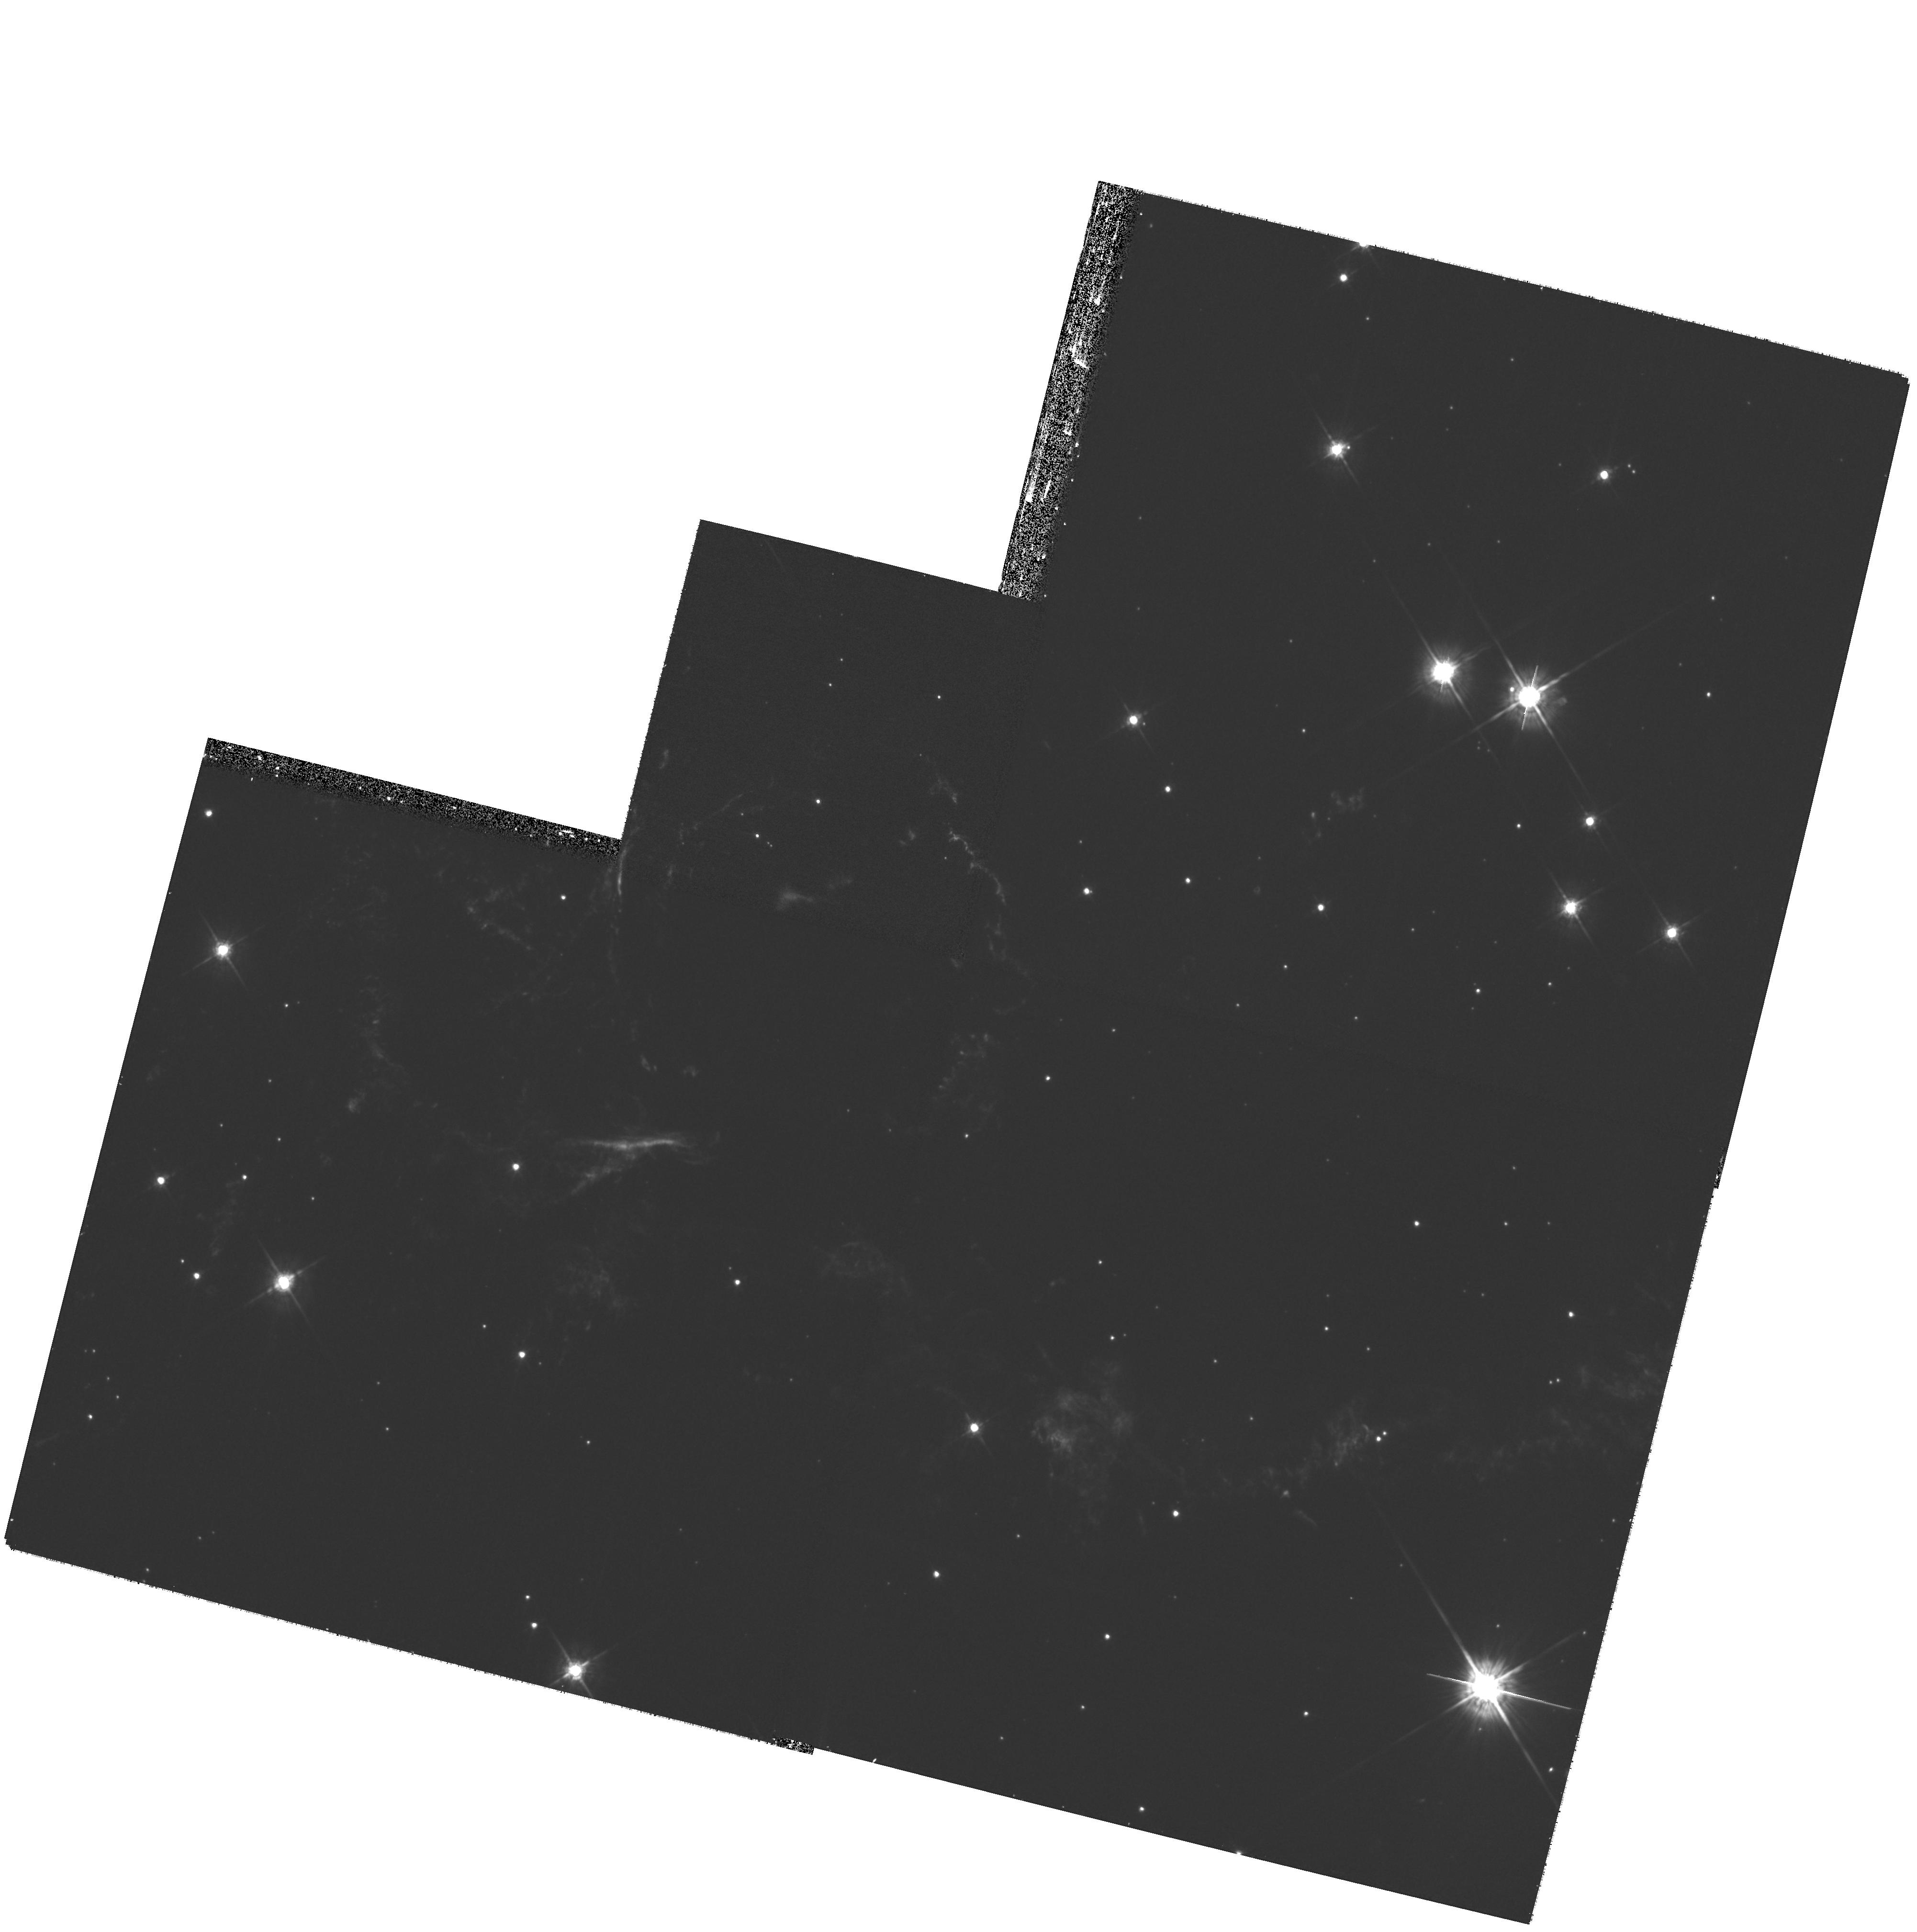
Target: CAS-A-SOUTH
Instrument: WFPC2/PC
Filter: F675W
Exposure: 40 min
Observation ID: hst_11337_01_wfpc2_pc_f675w_ua5k01

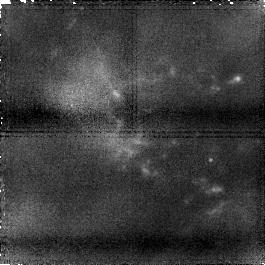
Target: CAS-A-NW-NIC1-A
Instrument: NICMOS/NIC1
Filter: F145M
Exposure: 60 min
Observation ID: na5kb3010

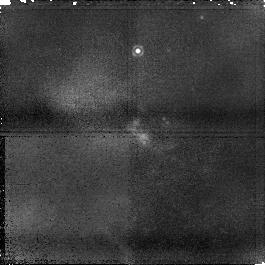
Target: CAS-A-WEST-NIC1-A
Instrument: NICMOS/NIC1
Filter: F145M
Exposure: 60 min
Observation ID: na5kb2010

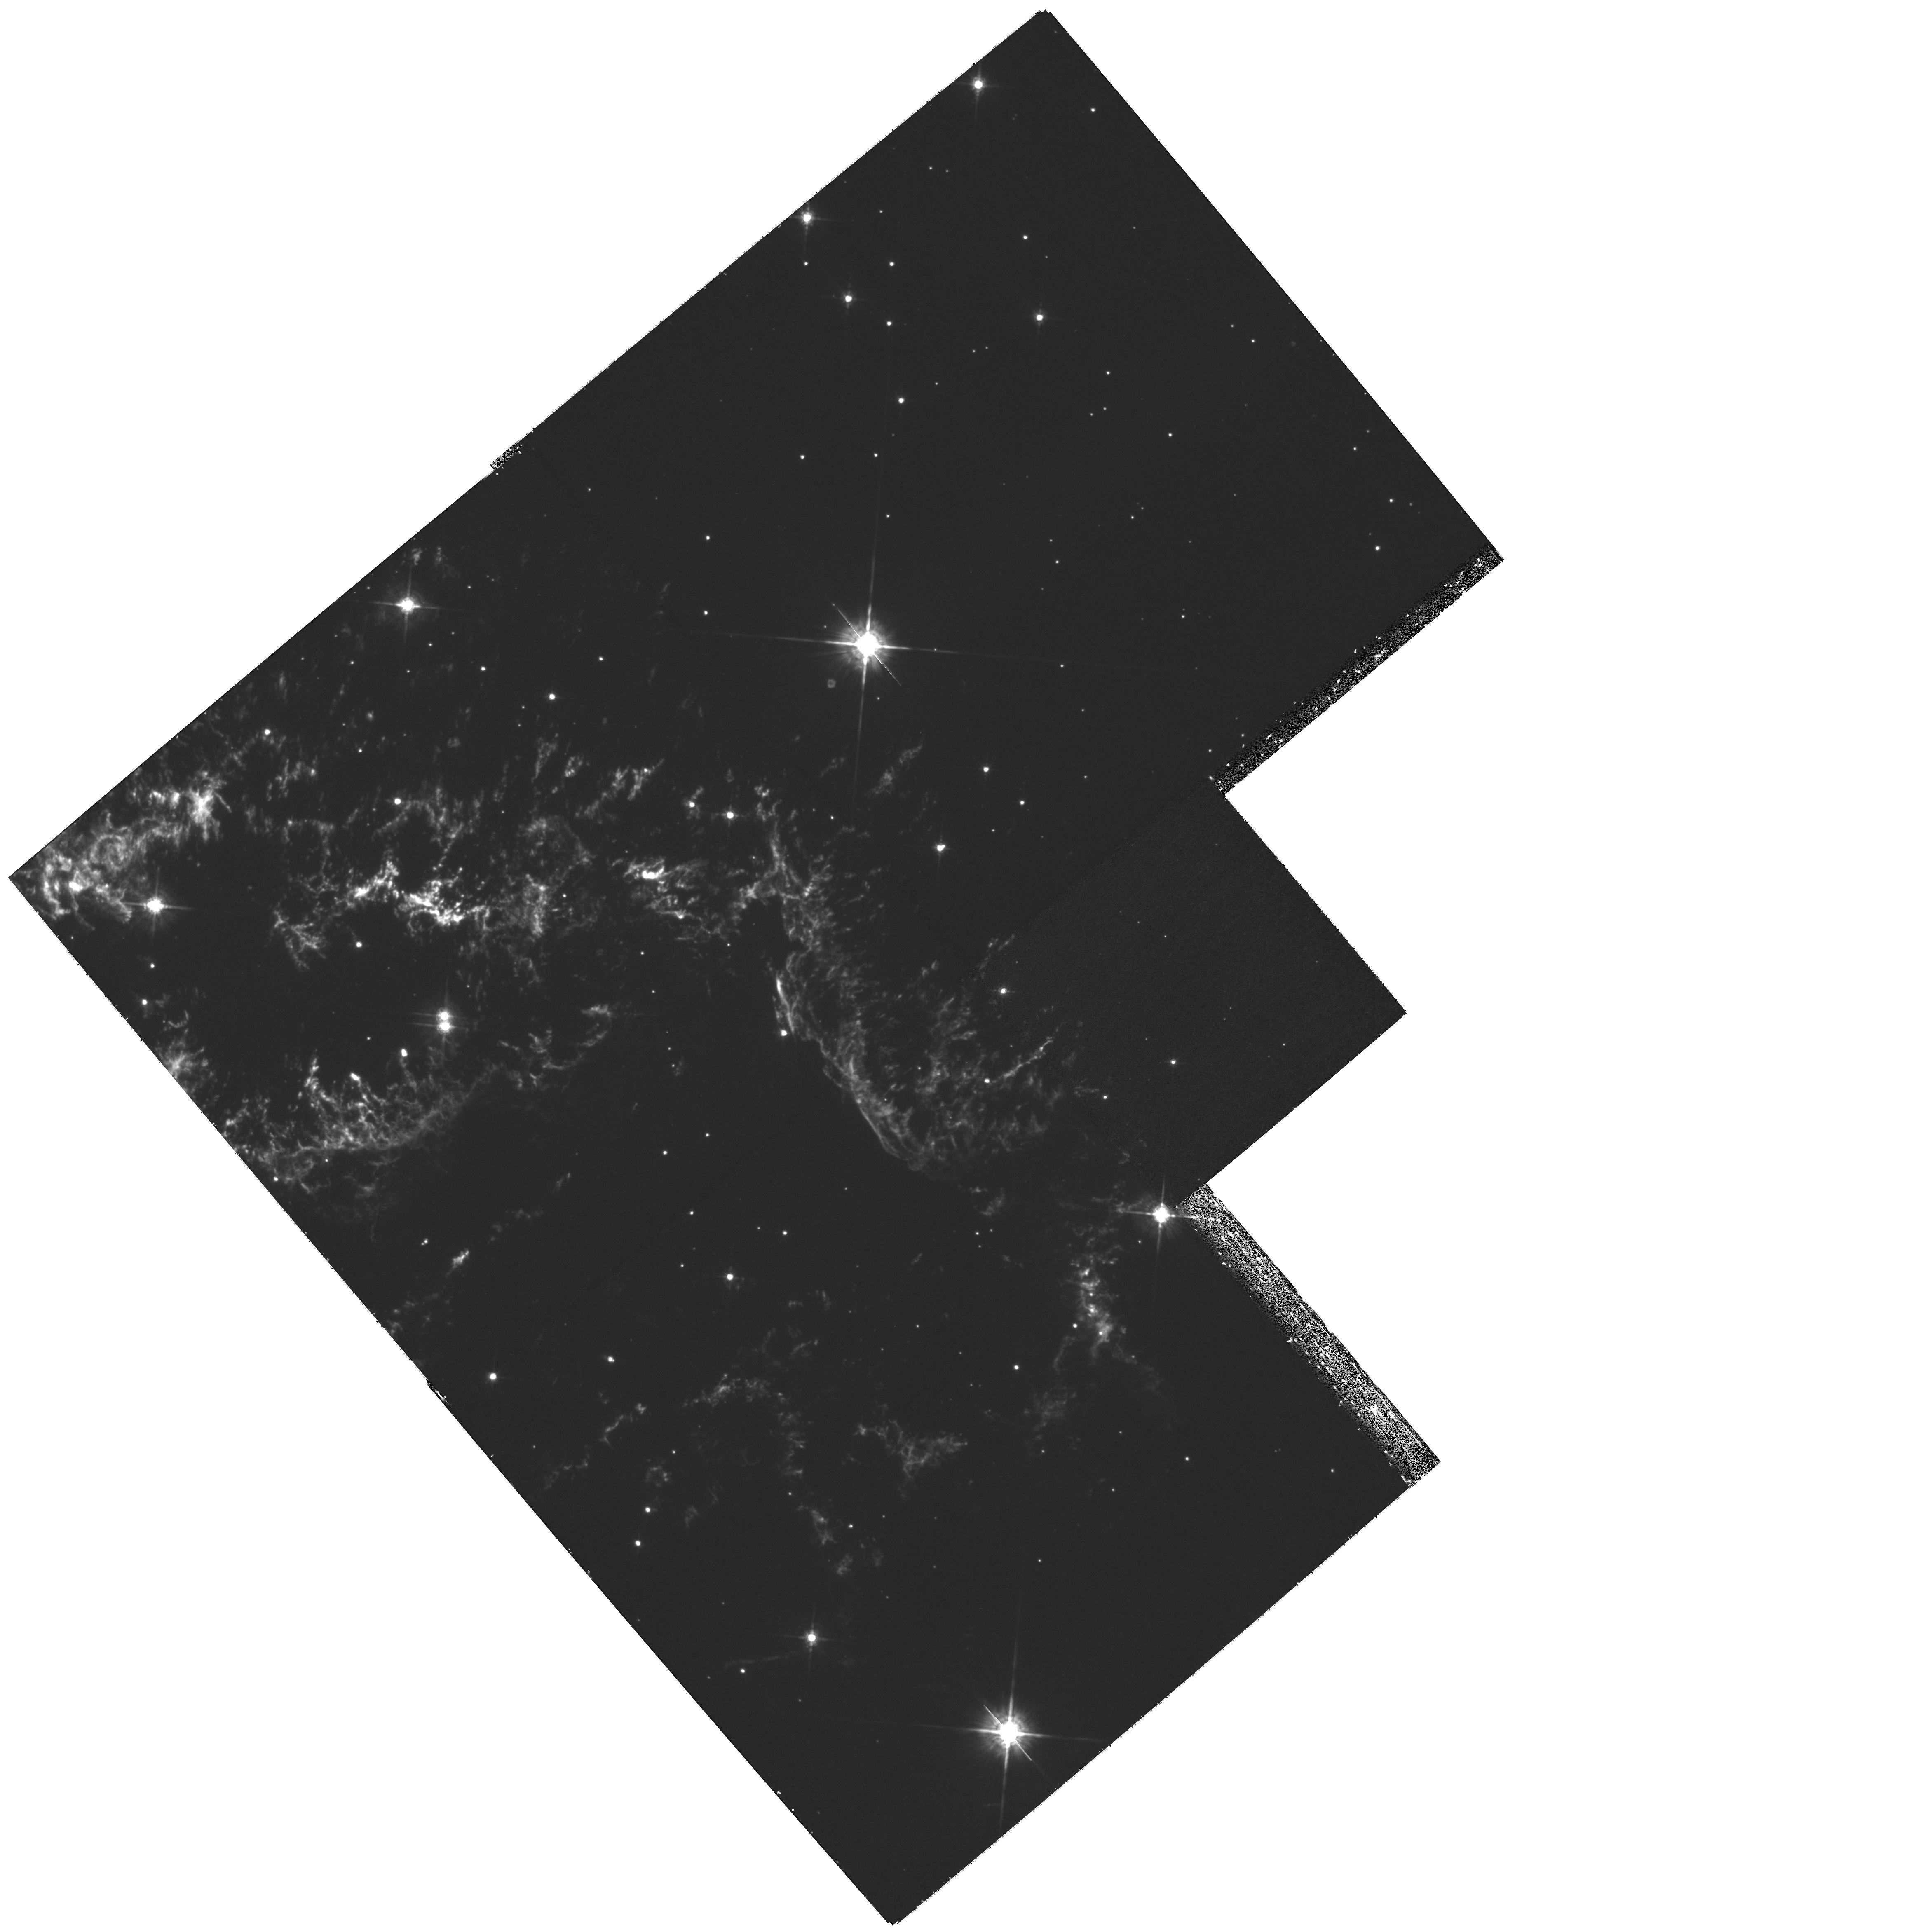
Target: CAS-A-NW
Instrument: WFPC2/PC
Filter: F675W
Exposure: 40 min
Observation ID: hst_11337_03_wfpc2_pc_f675w_ua5k03

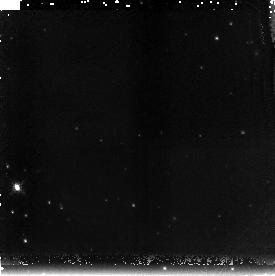
Target: CAS-A-WEST-NIC3-B
Instrument: NICMOS/NIC3
Filter: F196N
Exposure: 1.5 h
Observation ID: na5ka2010

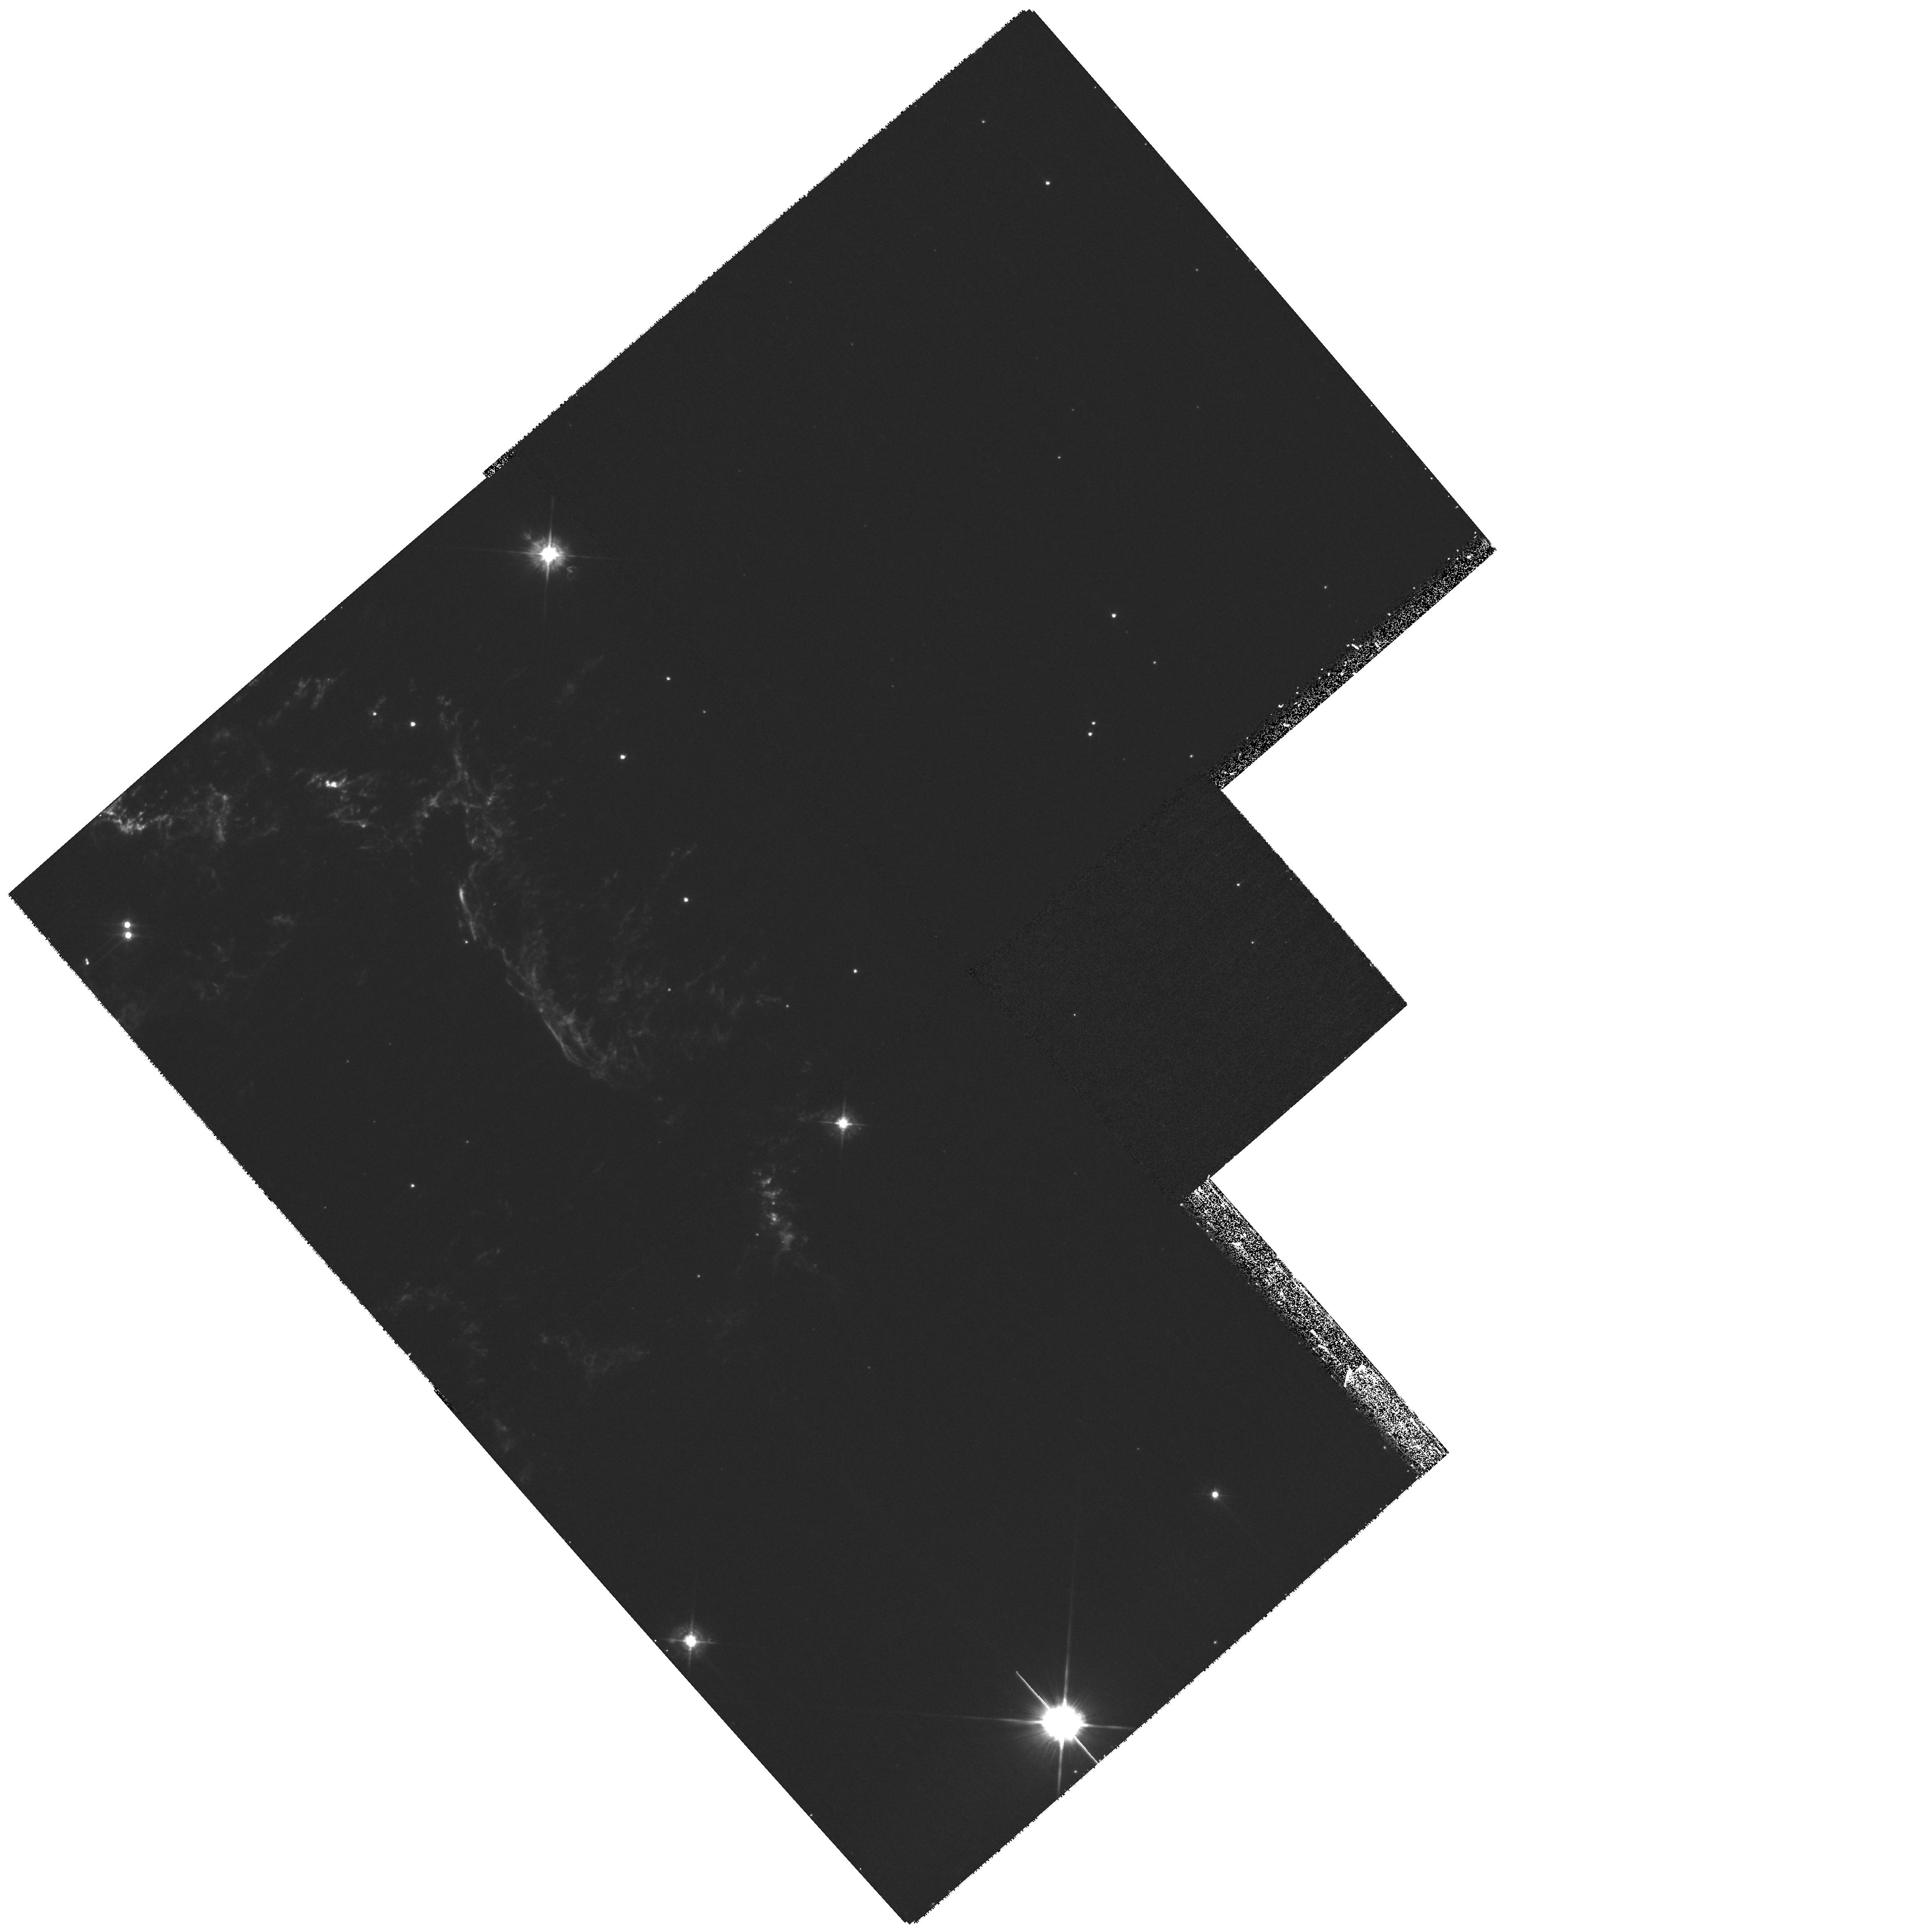
Target: CAS-A-WEST
Instrument: WFPC2/PC
Filter: F450W
Exposure: 40 min
Observation ID: hst_11337_02_wfpc2_pc_f450w_ua5k02

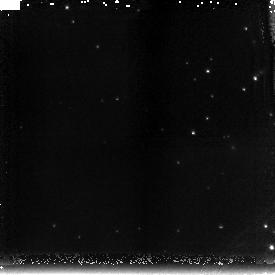
Target: CAS-A-NW-NIC3
Instrument: NICMOS/NIC3
Filter: F196N
Exposure: 1.5 h
Observation ID: na5ka3010

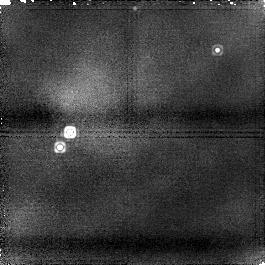
Target: CAS-A-SOUTH-NIC1-A
Instrument: NICMOS/NIC1
Filter: F145M
Exposure: 52 min
Observation ID: na5kb1010

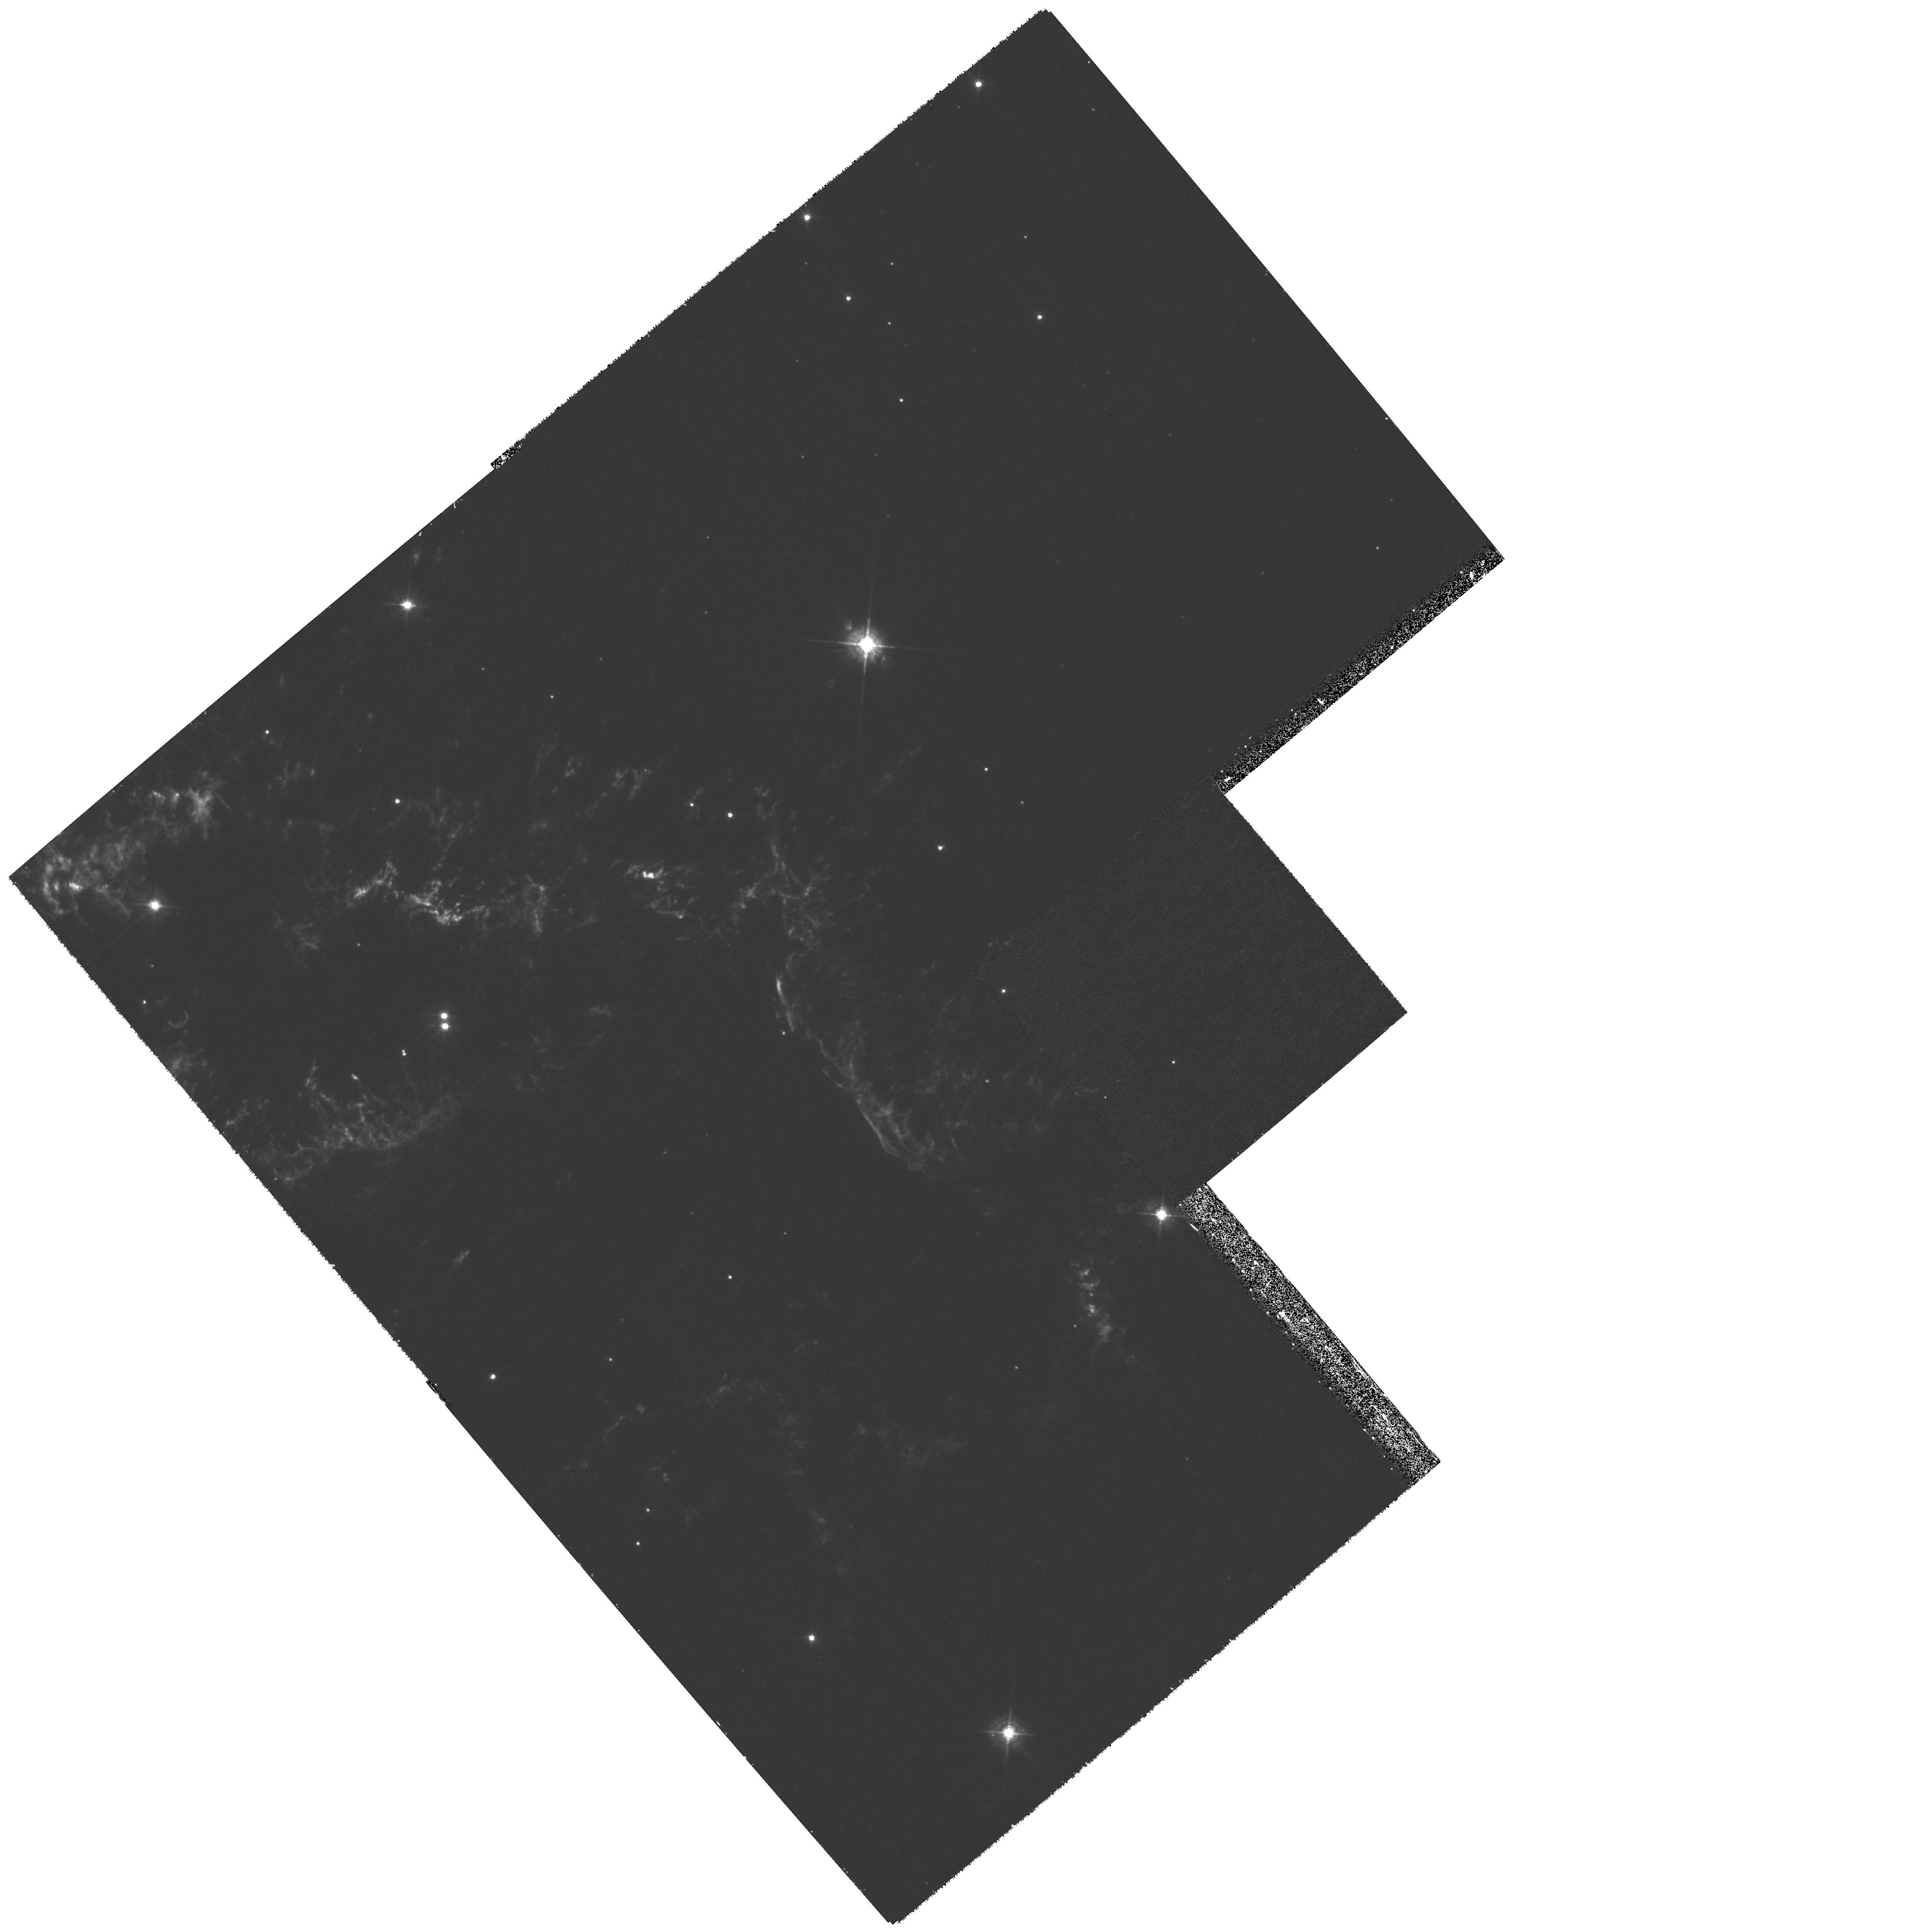
Target: CAS-A-NW
Instrument: WFPC2/PC
Filter: F450W
Exposure: 40 min
Observation ID: hst_11337_03_wfpc2_pc_f450w_ua5k03

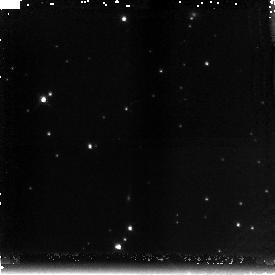
Target: CAS-A-SOUTH
Instrument: NICMOS/NIC3
Filter: F196N
Exposure: 1.5 h
Observation ID: na5ka1010

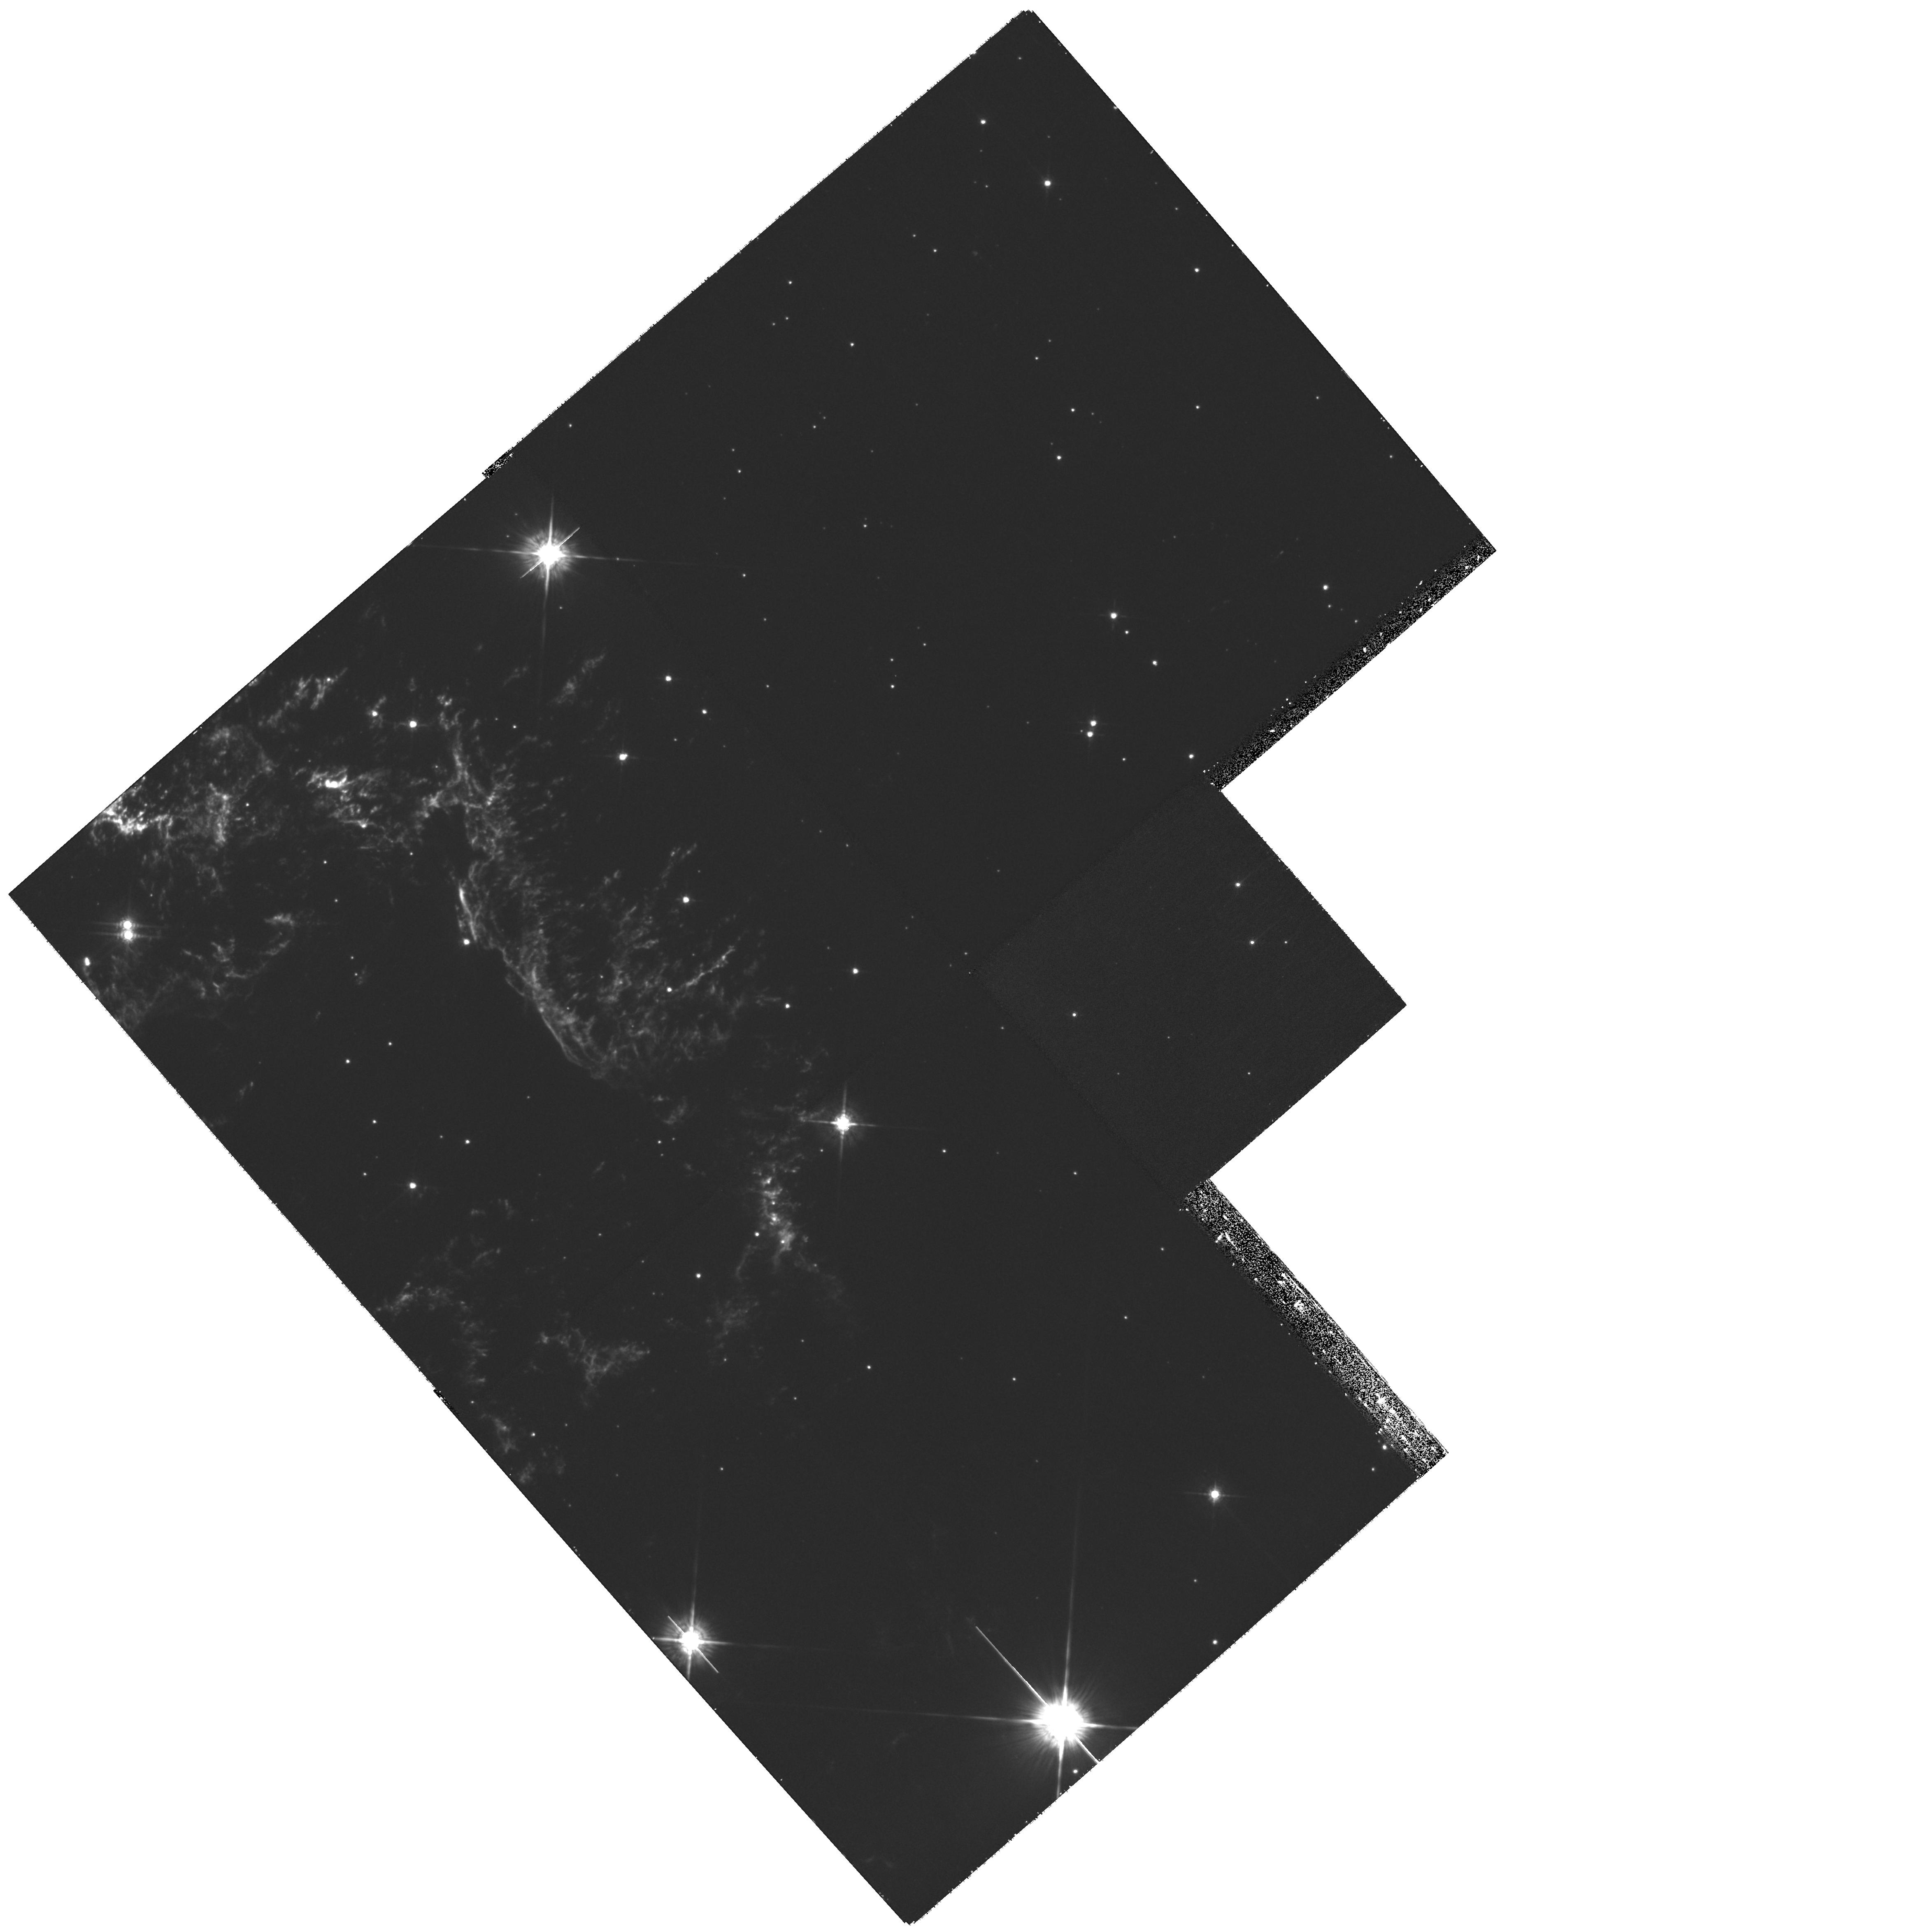
Target: CAS-A-WEST
Instrument: WFPC2/PC
Filter: F675W
Exposure: 40 min
Observation ID: hst_11337_02_wfpc2_pc_f675w_ua5k02

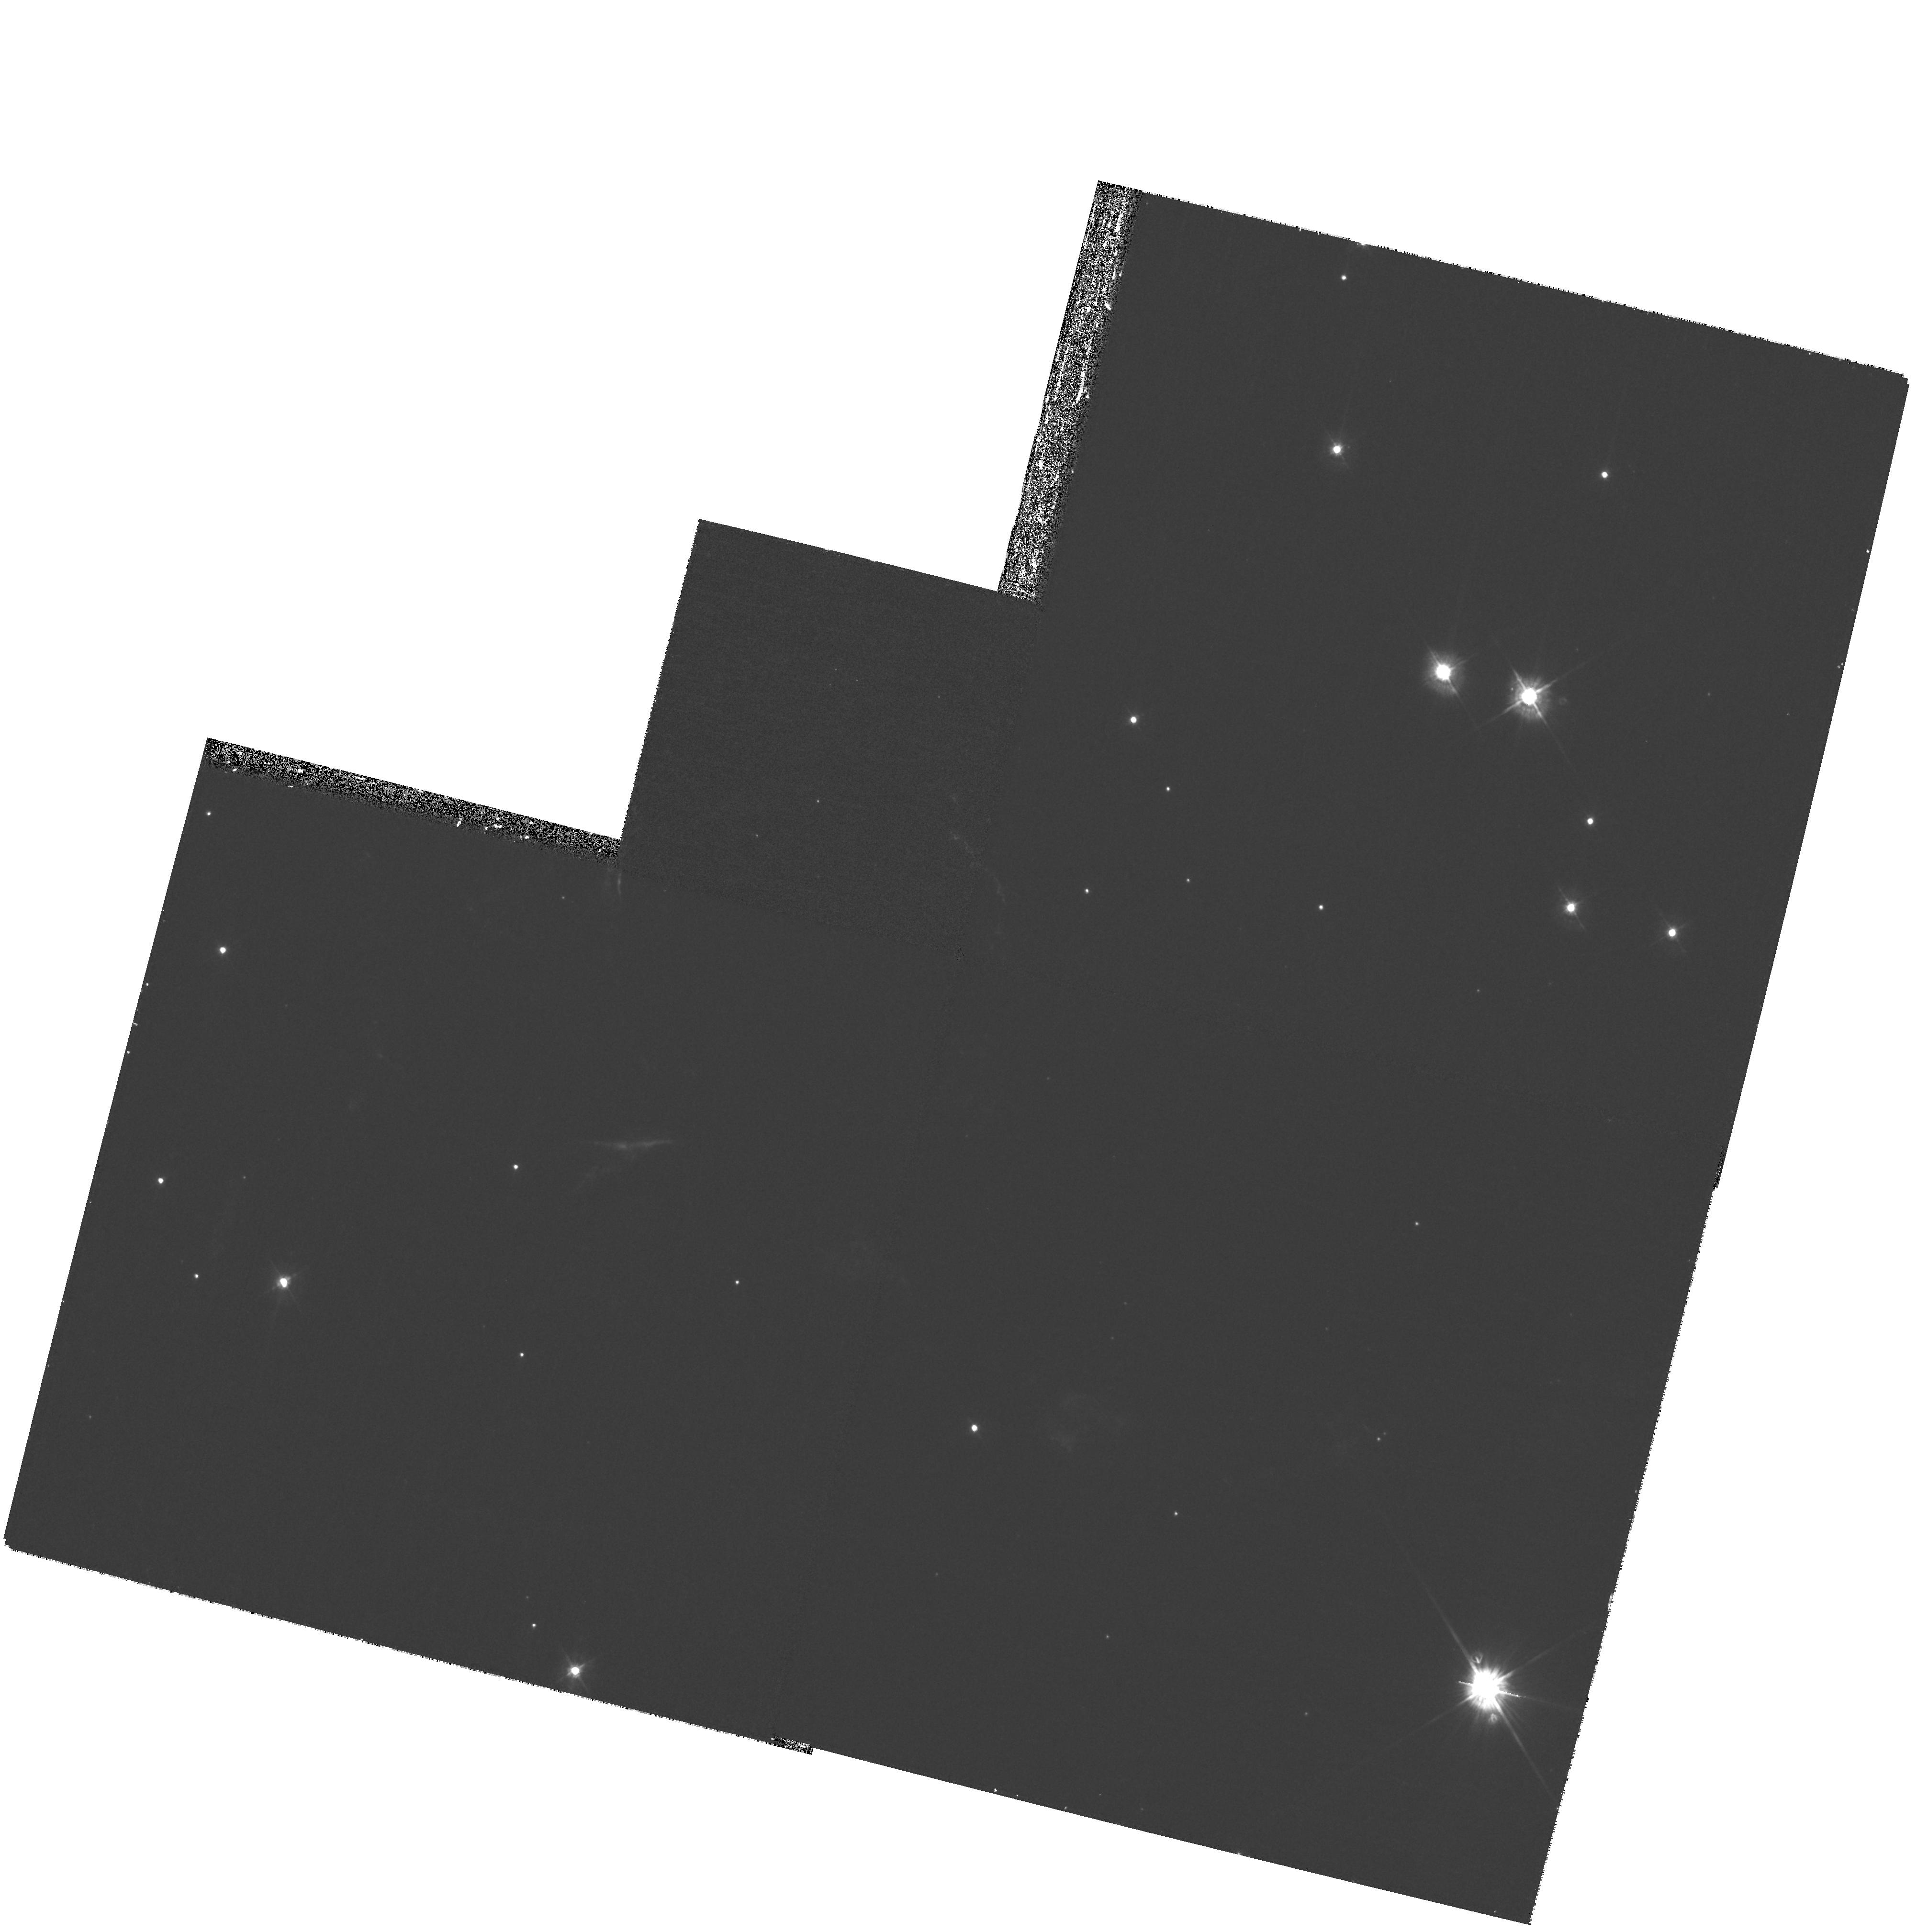
Target: CAS-A-SOUTH
Instrument: WFPC2/PC
Filter: F450W
Exposure: 40 min
Observation ID: hst_11337_01_wfpc2_pc_f450w_ua5k01

Investigating the X-ray Variability of Cassiopeia A (PI: Patnaude, Daniel J.)

We propose a 50 ksec ACIS-S observation of Cas A to follow X-ray flux changes associated with ejecta recently encountered by the reverse shock. This will allow us to investigate Cas A's near-term X-ray evolution and the fine-scale structure of its SN debris. We also request the Chandra observation be followed by HST NICMOS & WFPC2 images of four identified X-ray variable features in the high ionization NIR lines of [Si VI] and [Si X] and low ionization optical lines of [S II] and [O III]. The proposed X-ray/optical/NIR observations will yield a multi-wavelength study of the remnant's advancing reverse shock in an inhomogeneous multi-phase ejecta medium at resolutions down to a fraction of an arcsecond, providing a hi-resolution broad temperature study of reverse shock heated SN ejecta.